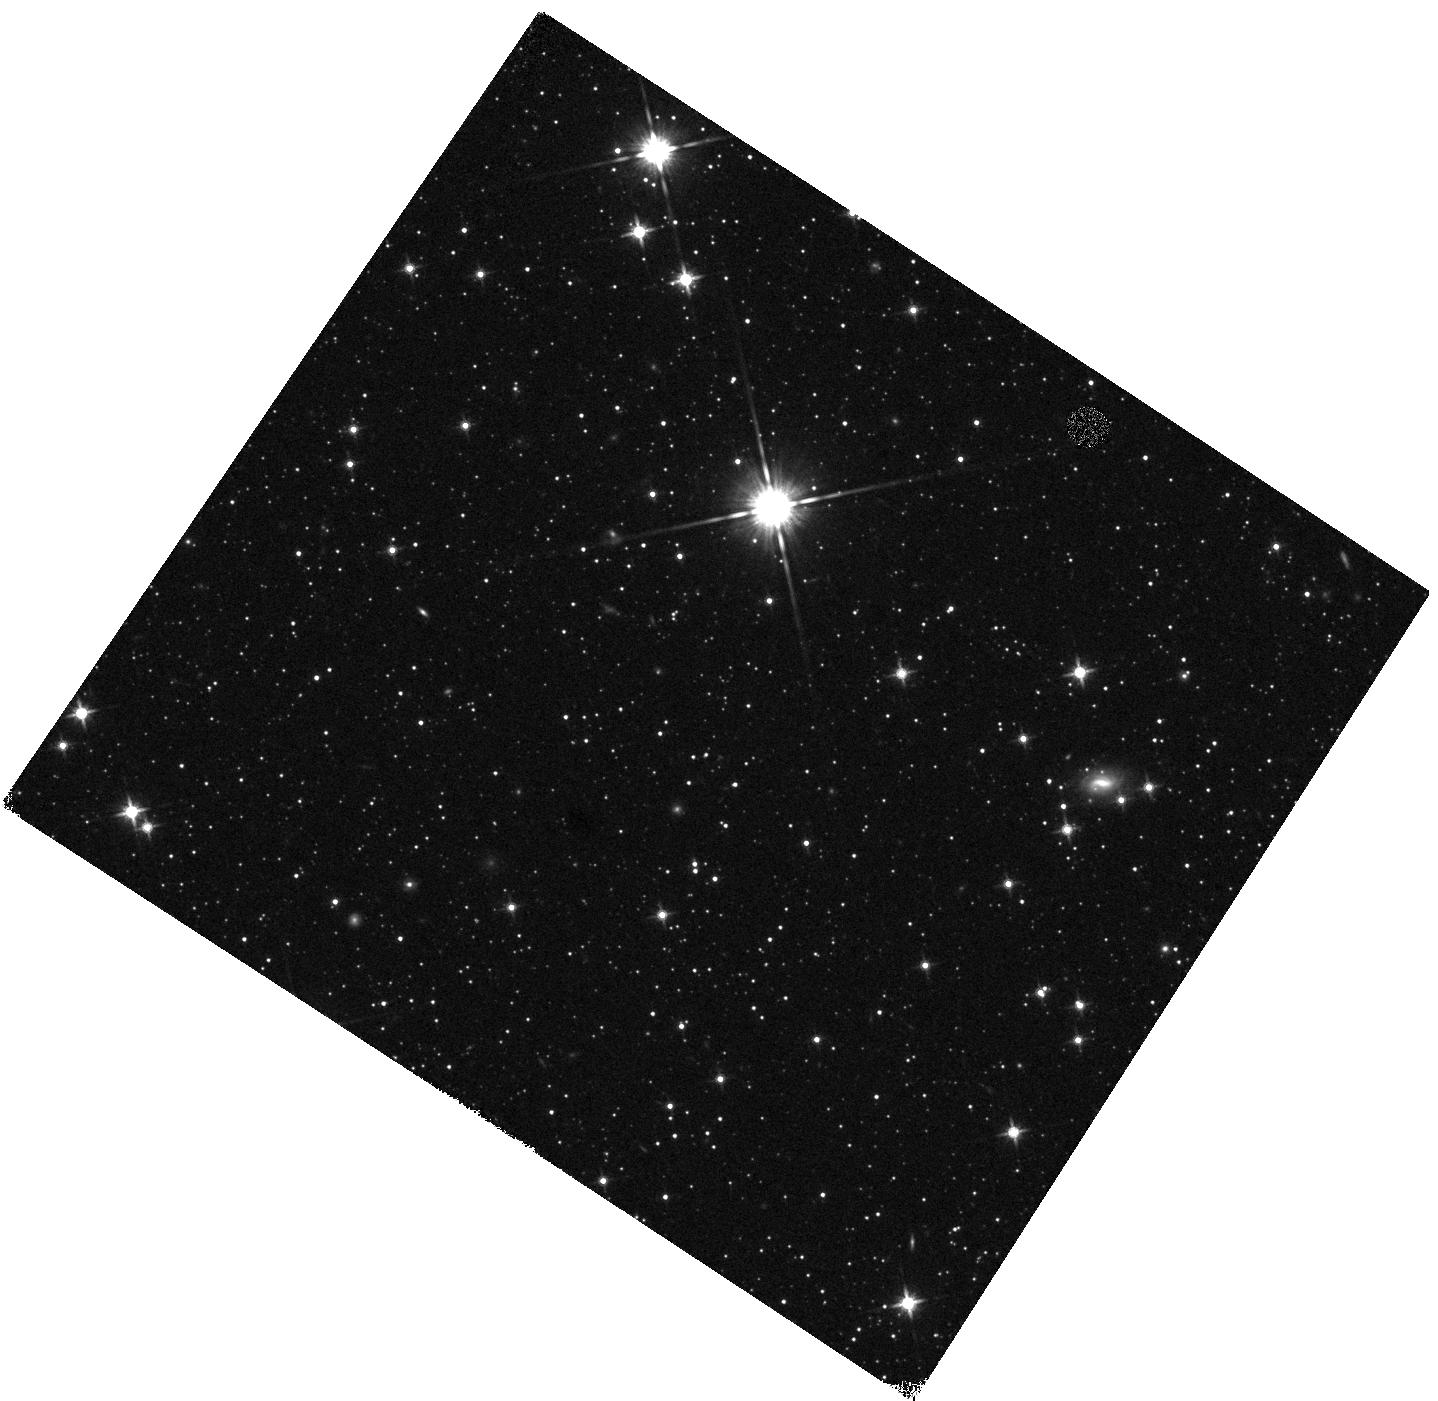
Target: WISE05351-75002. Instrument: WFC3/IR. Filter: F140W. Exposure: 5 min. Observation ID: hst_12544_01_wfc3_ir_f140w_ibql01

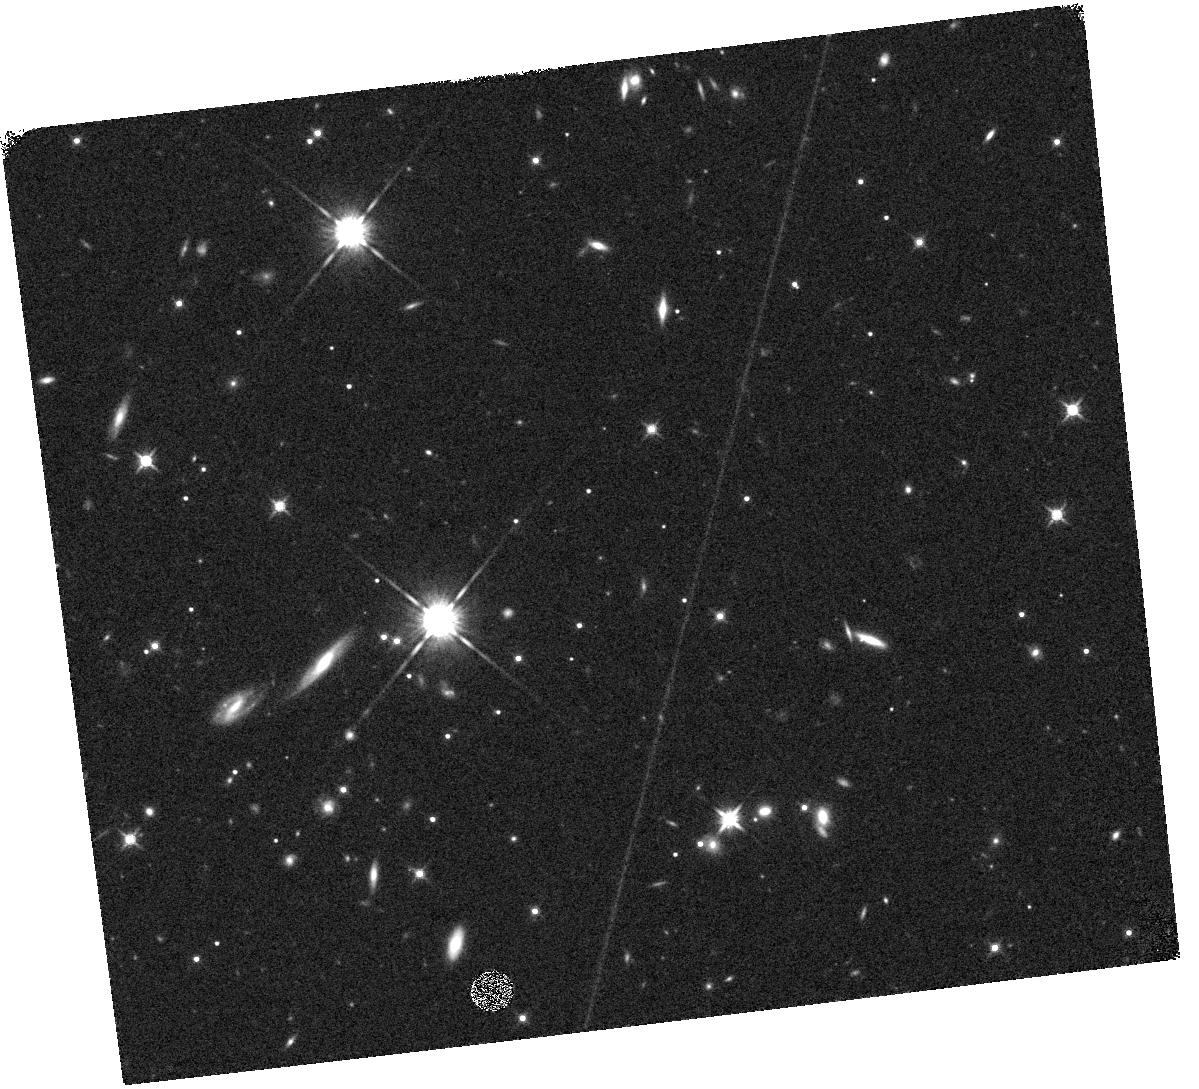
Target: WISE22096+27114. Instrument: WFC3/IR. Filter: F140W. Exposure: 5 min. Observation ID: hst_12544_04_wfc3_ir_f140w_ibql04

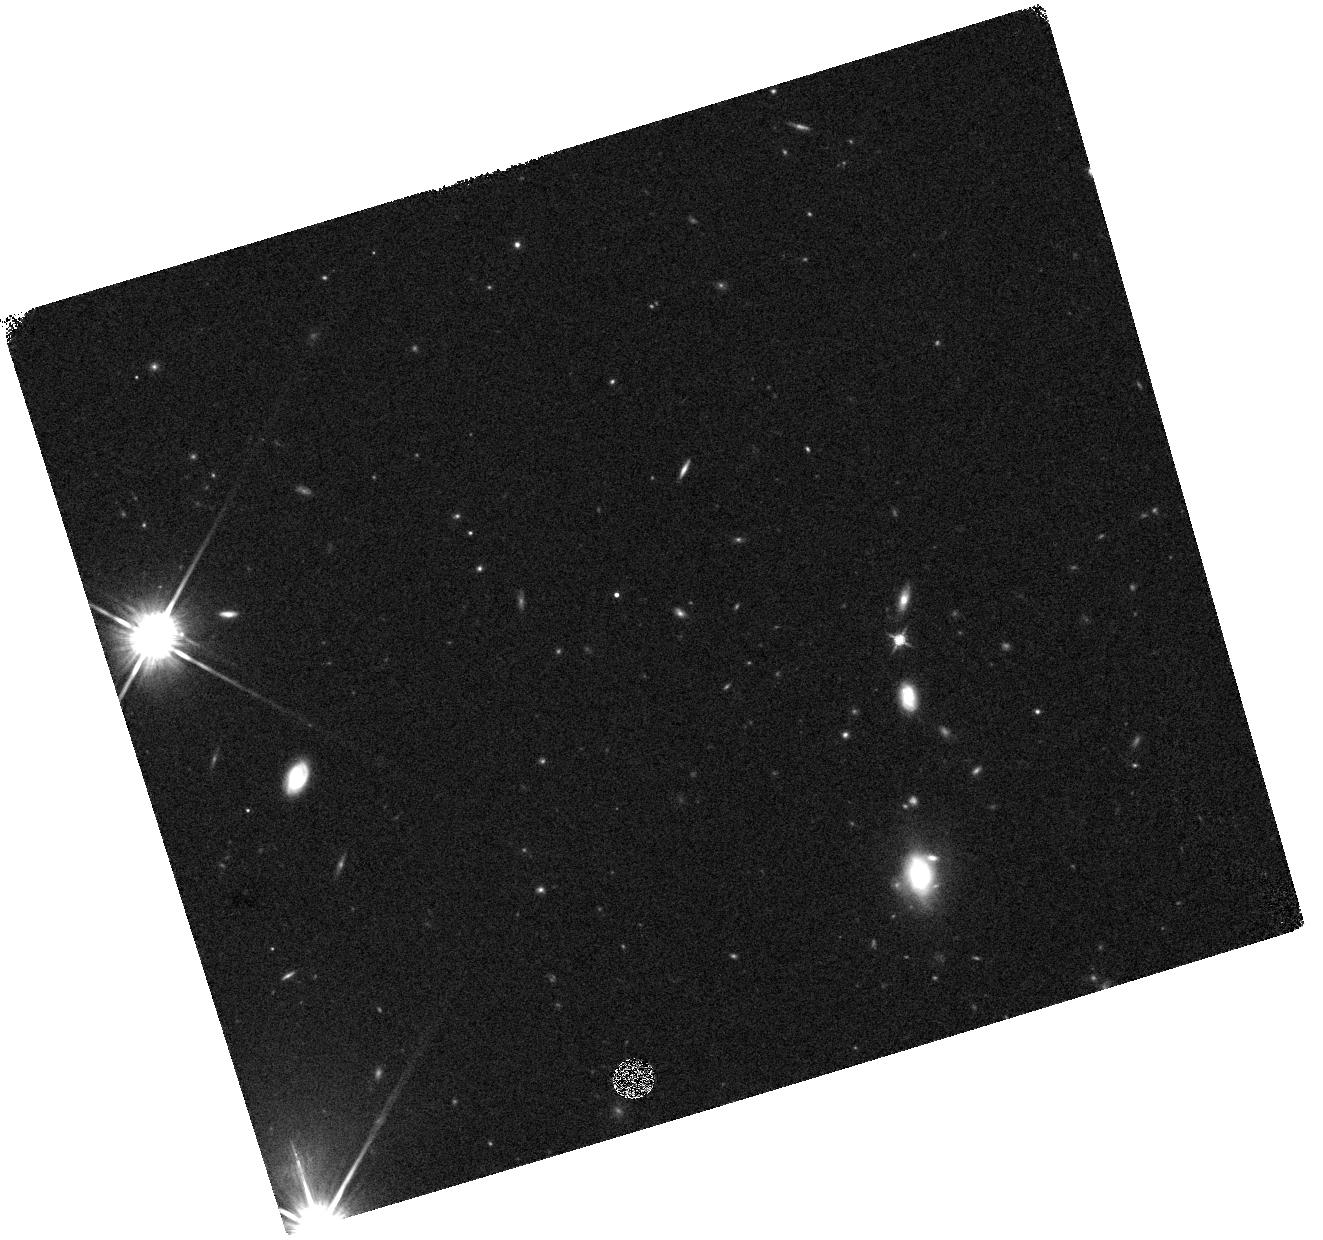
Target: WISE09430+36072. Instrument: WFC3/IR. Filter: F140W. Exposure: 7 min. Observation ID: hst_12544_03_wfc3_ir_f140w_ibql03

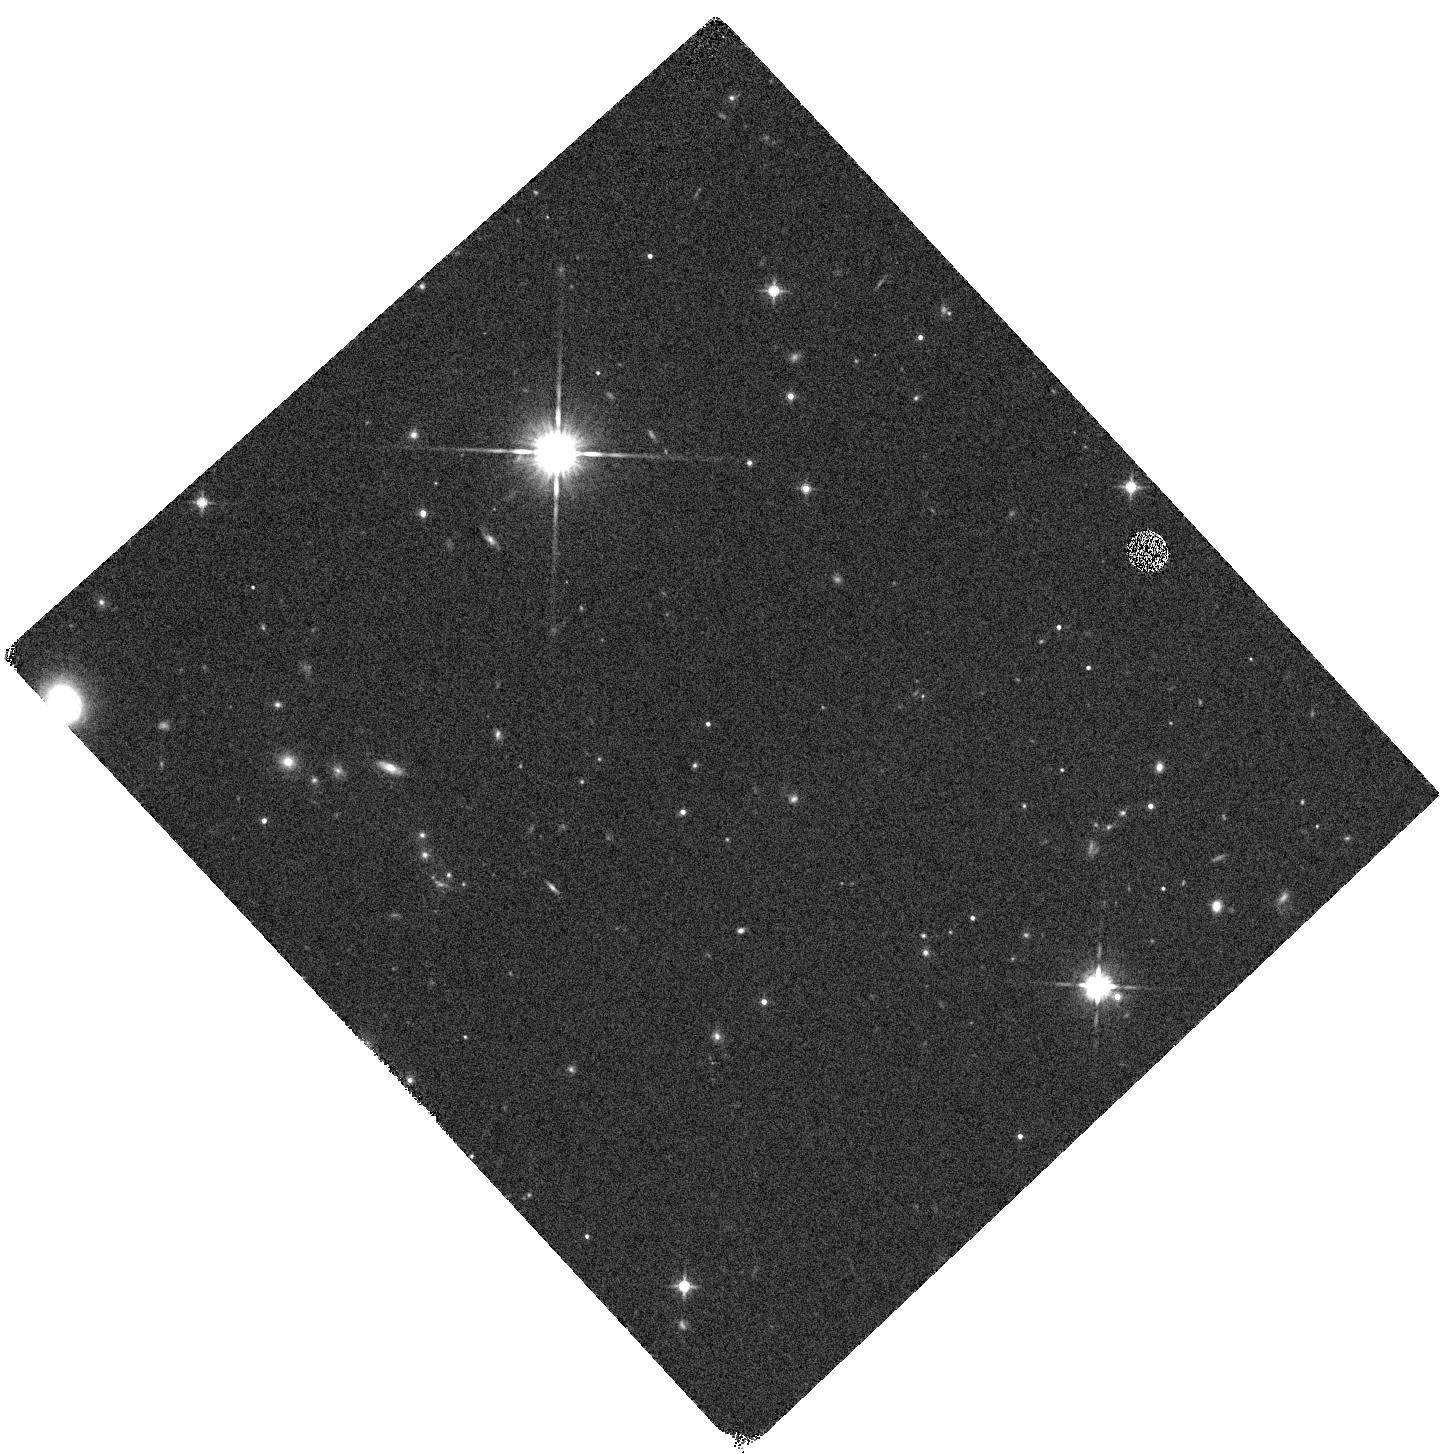
Target: WISE04102+15024. Instrument: WFC3/IR. Filter: F140W. Exposure: 5 min. Observation ID: hst_12544_02_wfc3_ir_f140w_ibql02

Confirming Ultra-cold {Teff < 500K} Brown Dwarf Suspects Identified with WISE (PI: Cushing, Michael C.)

Despite the spectacular success of wide-field, sky surveys (2MASS, SDSS, and UKIDSS) in uncovering a large population of brown dwarfs in the solar neighborhood, a gap of nearly 400 K remains between the coolest brown dwarfs known (Teff ~ 500 K) and Jupiter (Teff ~ 128 K). Yet it is exactly these cold, low-mass brown dwarfs that are essential to measuring the functional form of the low-mass mass function and determining the lower mass limit of star formation. With atmospheric conditions similar to those of giant planets, cold brown dwarfs are also excellent proxies with which to test the ultracool model atmospheres that are critical to our understanding of exoplanets. One of the primary science goals of the Wide-field Infrared Survey Explorer (WISE), a NASA mission that recently completed a survey of the entire sky at four mid-infrared wavelengths, is to discover a large population of these cool brown dwarfs. As part of a larger followup campaign that involves both ground- and space-based observatories, we were awarded 12 orbits in Cycle 18 (as part of a Cycle 7 Spitzer program) to obtain near-infrared WFC3 grism spectroscopy of twelve of our faintest and reddest, and thus presumably coldest, brown dwarf candidates. We here propose to obtain spectra of an additional four objects that, along with the twelve Cycle 18 targets, constitute the best cold brown dwarf candidates that we have identified in roughly half of the sky. These objects are too faint for spectroscopic verification from the ground so HST/WFC3 observations are the only avenue for confirming their ultracool nature.